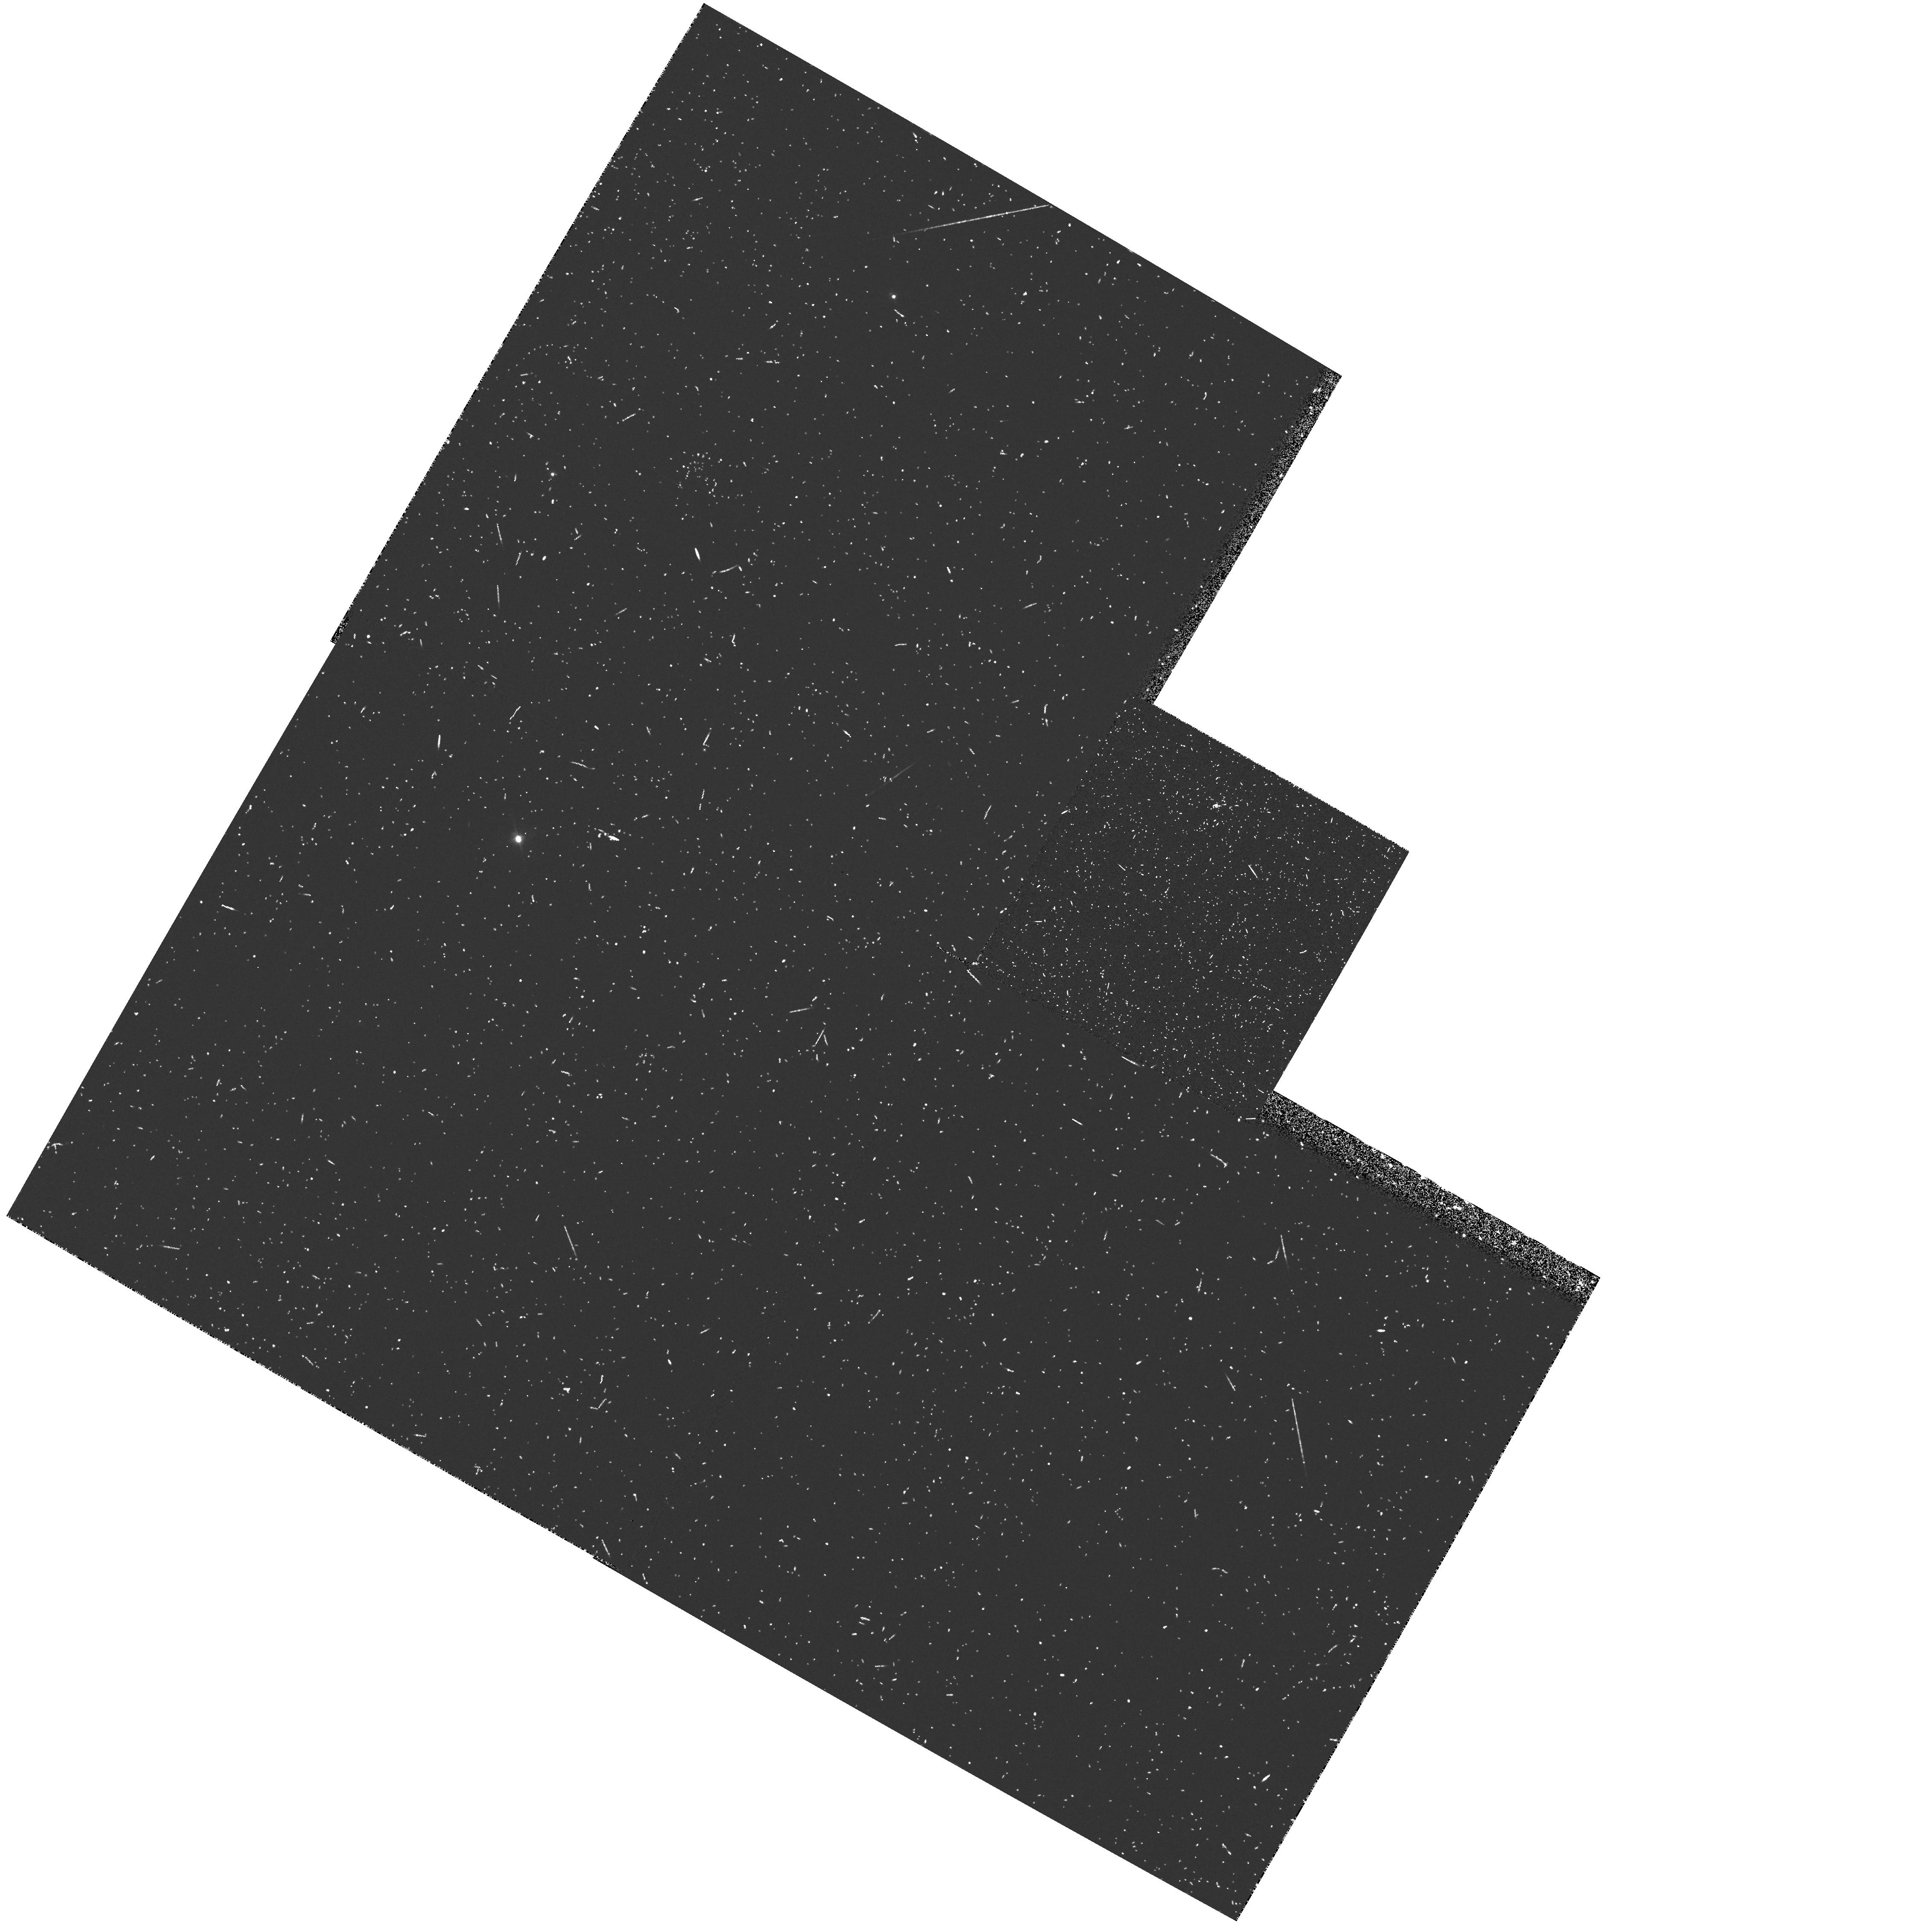
Target: 4C41.17. Instrument: WFPC2/PC. Filter: FR533N33. Exposure: 20 min. Observation ID: u2r80101t

DETAILED STUDY OF 4C41.17, THE MOST DISTANT GALAXY - LRF PORTION CYCLE 4,  MEDIUM. -- PART I: EARLY ACQUISITION IMAGING. (PI: van Breugel, Wil J.M.)

During Cycle 1 we imaged 4C41.17, the most distant galaxy known, with the WFC. Its redshift of 3.8 corresponds to a relative lookback time of ~ 90% and must be close to the epoch at which the galaxies formed. The ultraviolet continuum was detected at high signal to noise. 30% of its flux comes from clumps on the scale of a few hundred parsec. We here propose to carry out an intensive study of this important object with the unaberrated HST using imaging (WFPC2) and spectroscopy (FOS). Our aims are 1) deep continuum imaging to study the morphology of 4C41.17 and possible neighboring cluster galaxies with much better sensitivity and resolution than is possible with our current Cycle 1 images, 2) Ly-a imaging, if possible with the Linear Ramp Filters, to study the Ly-a emission from 4C41.17 and its extensive halo, and 3) FOS spectros- copy of the three brightest clumps to obtain information on the sub- kiloparsec scale about the kinematics and the scale and nature of the absorption clouds which have recently been observed from the ground.